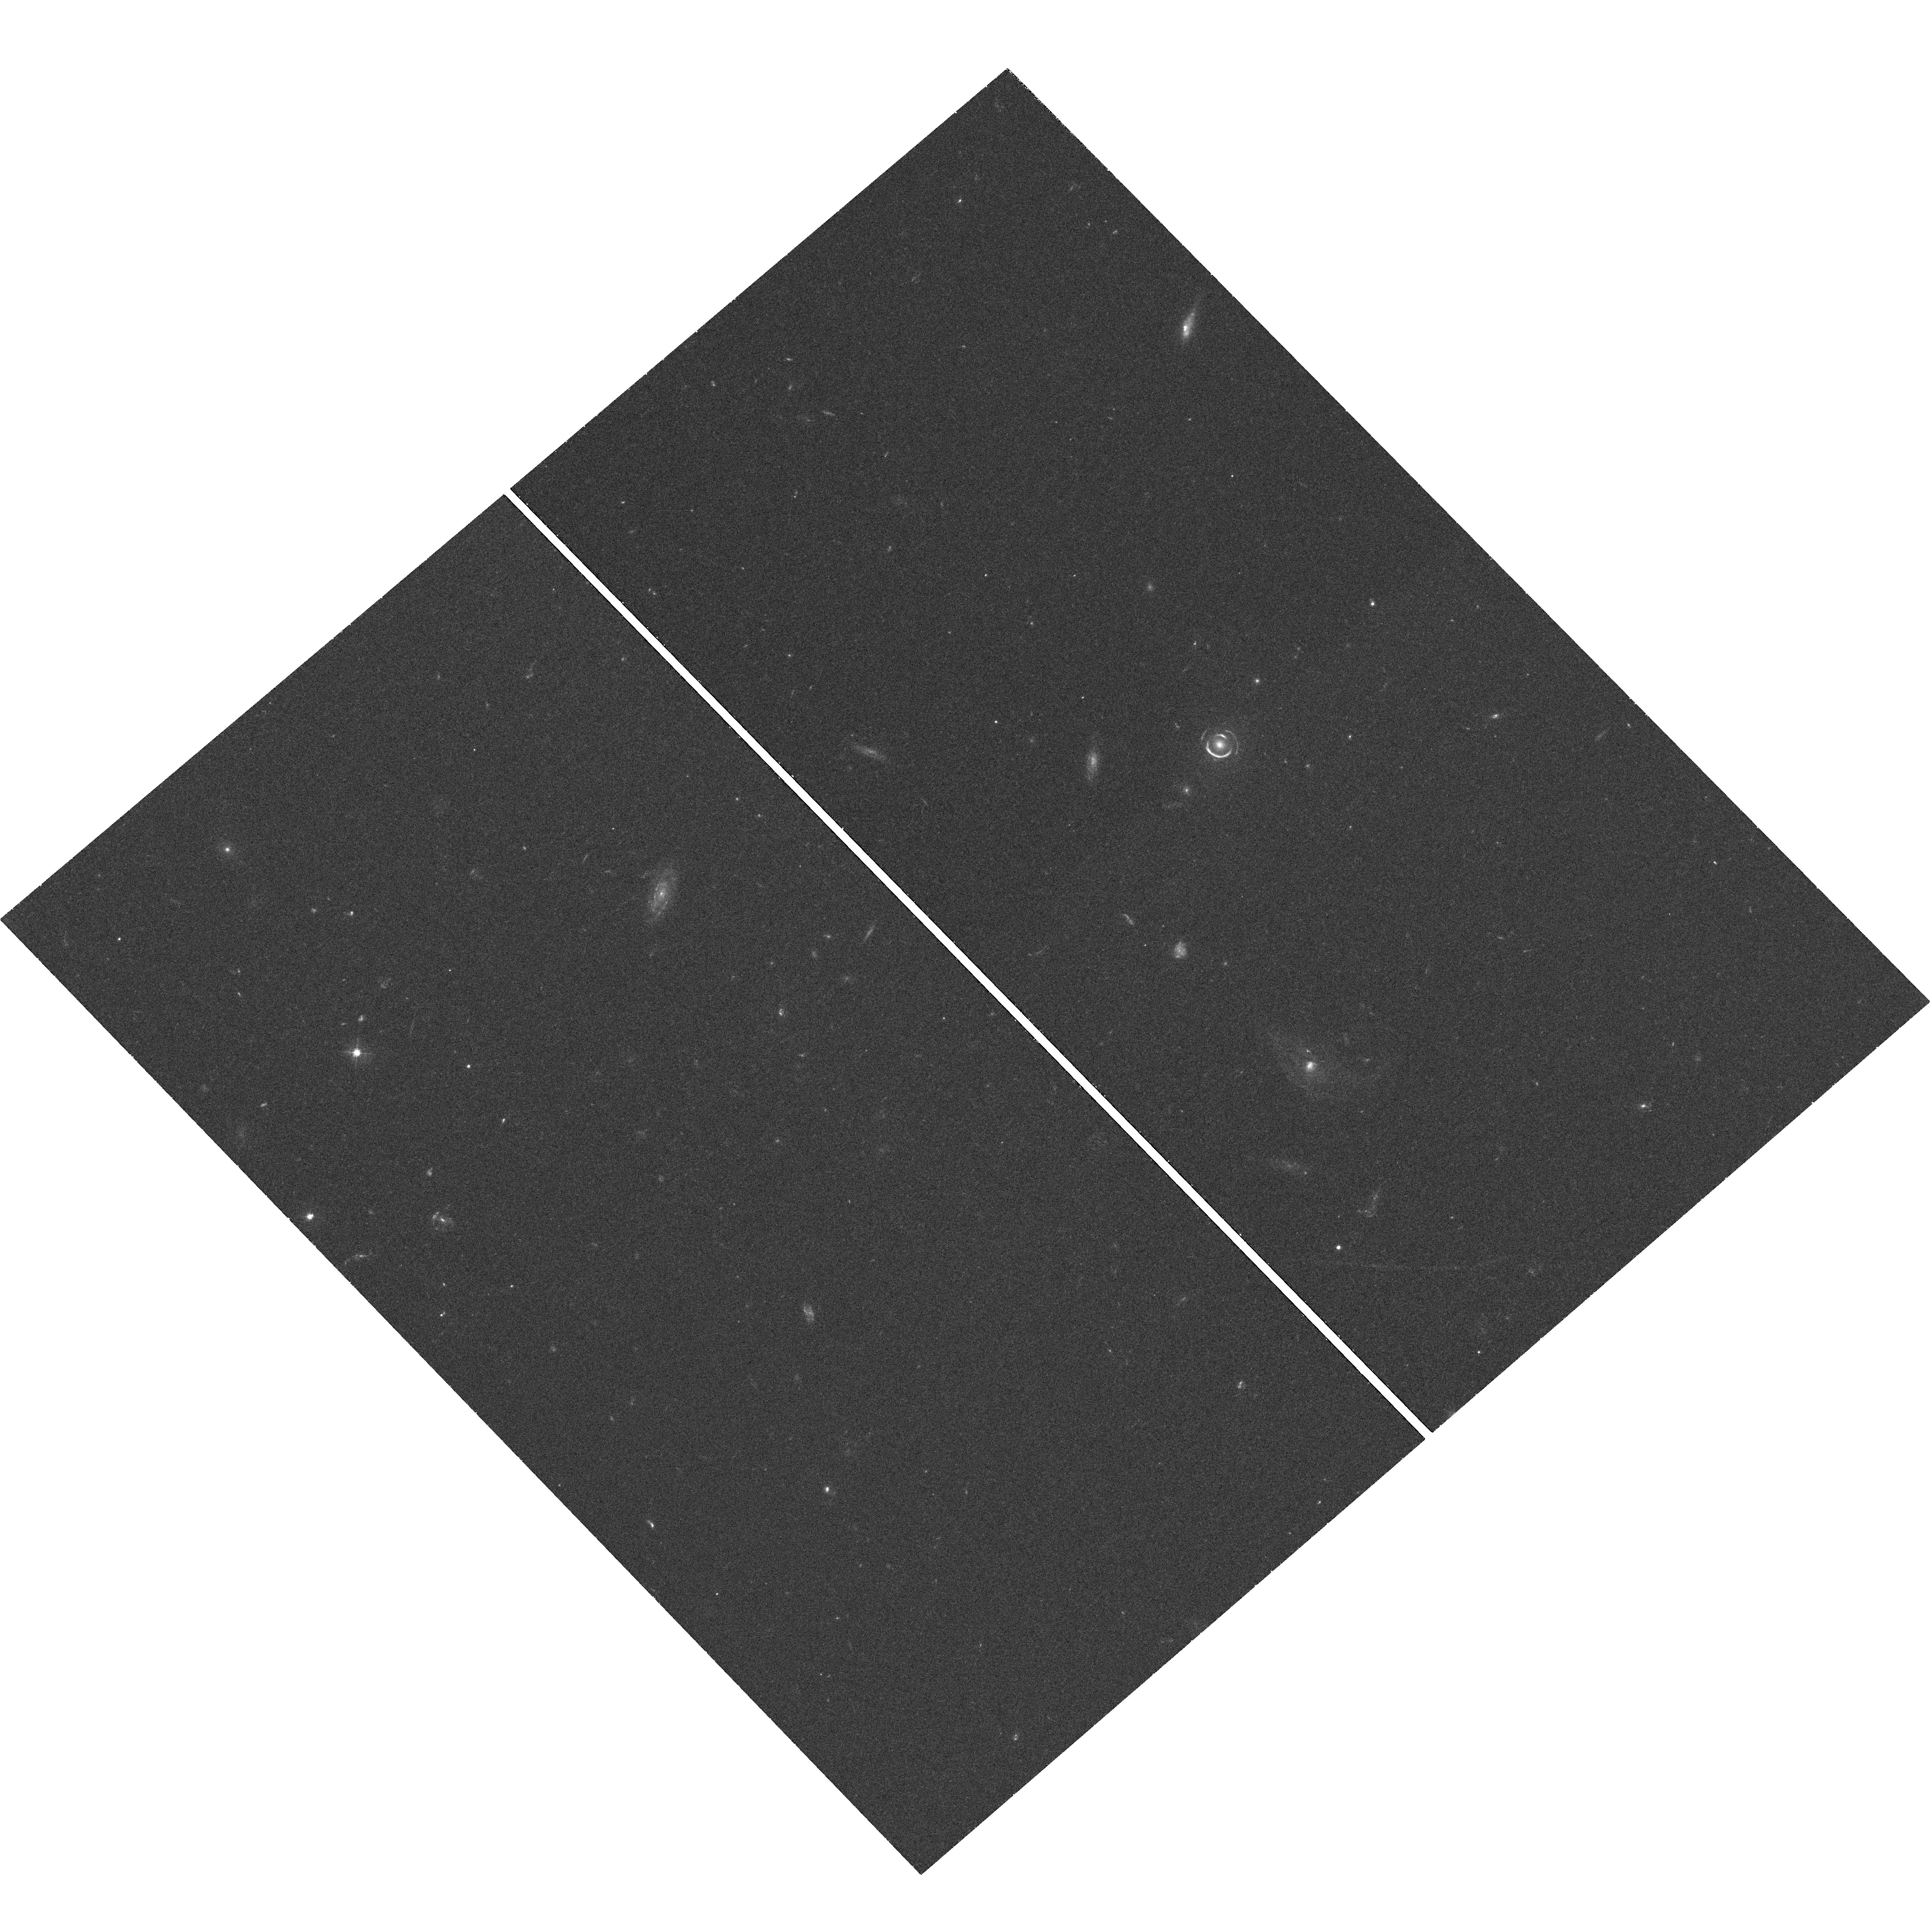
Target: SLACSJ0946+1006
Instrument: WFC3/UVIS
Filter: F438W
Exposure: 42 min
Observation ID: hst_11701_01_wfc3_uvis_f438w_ib1901

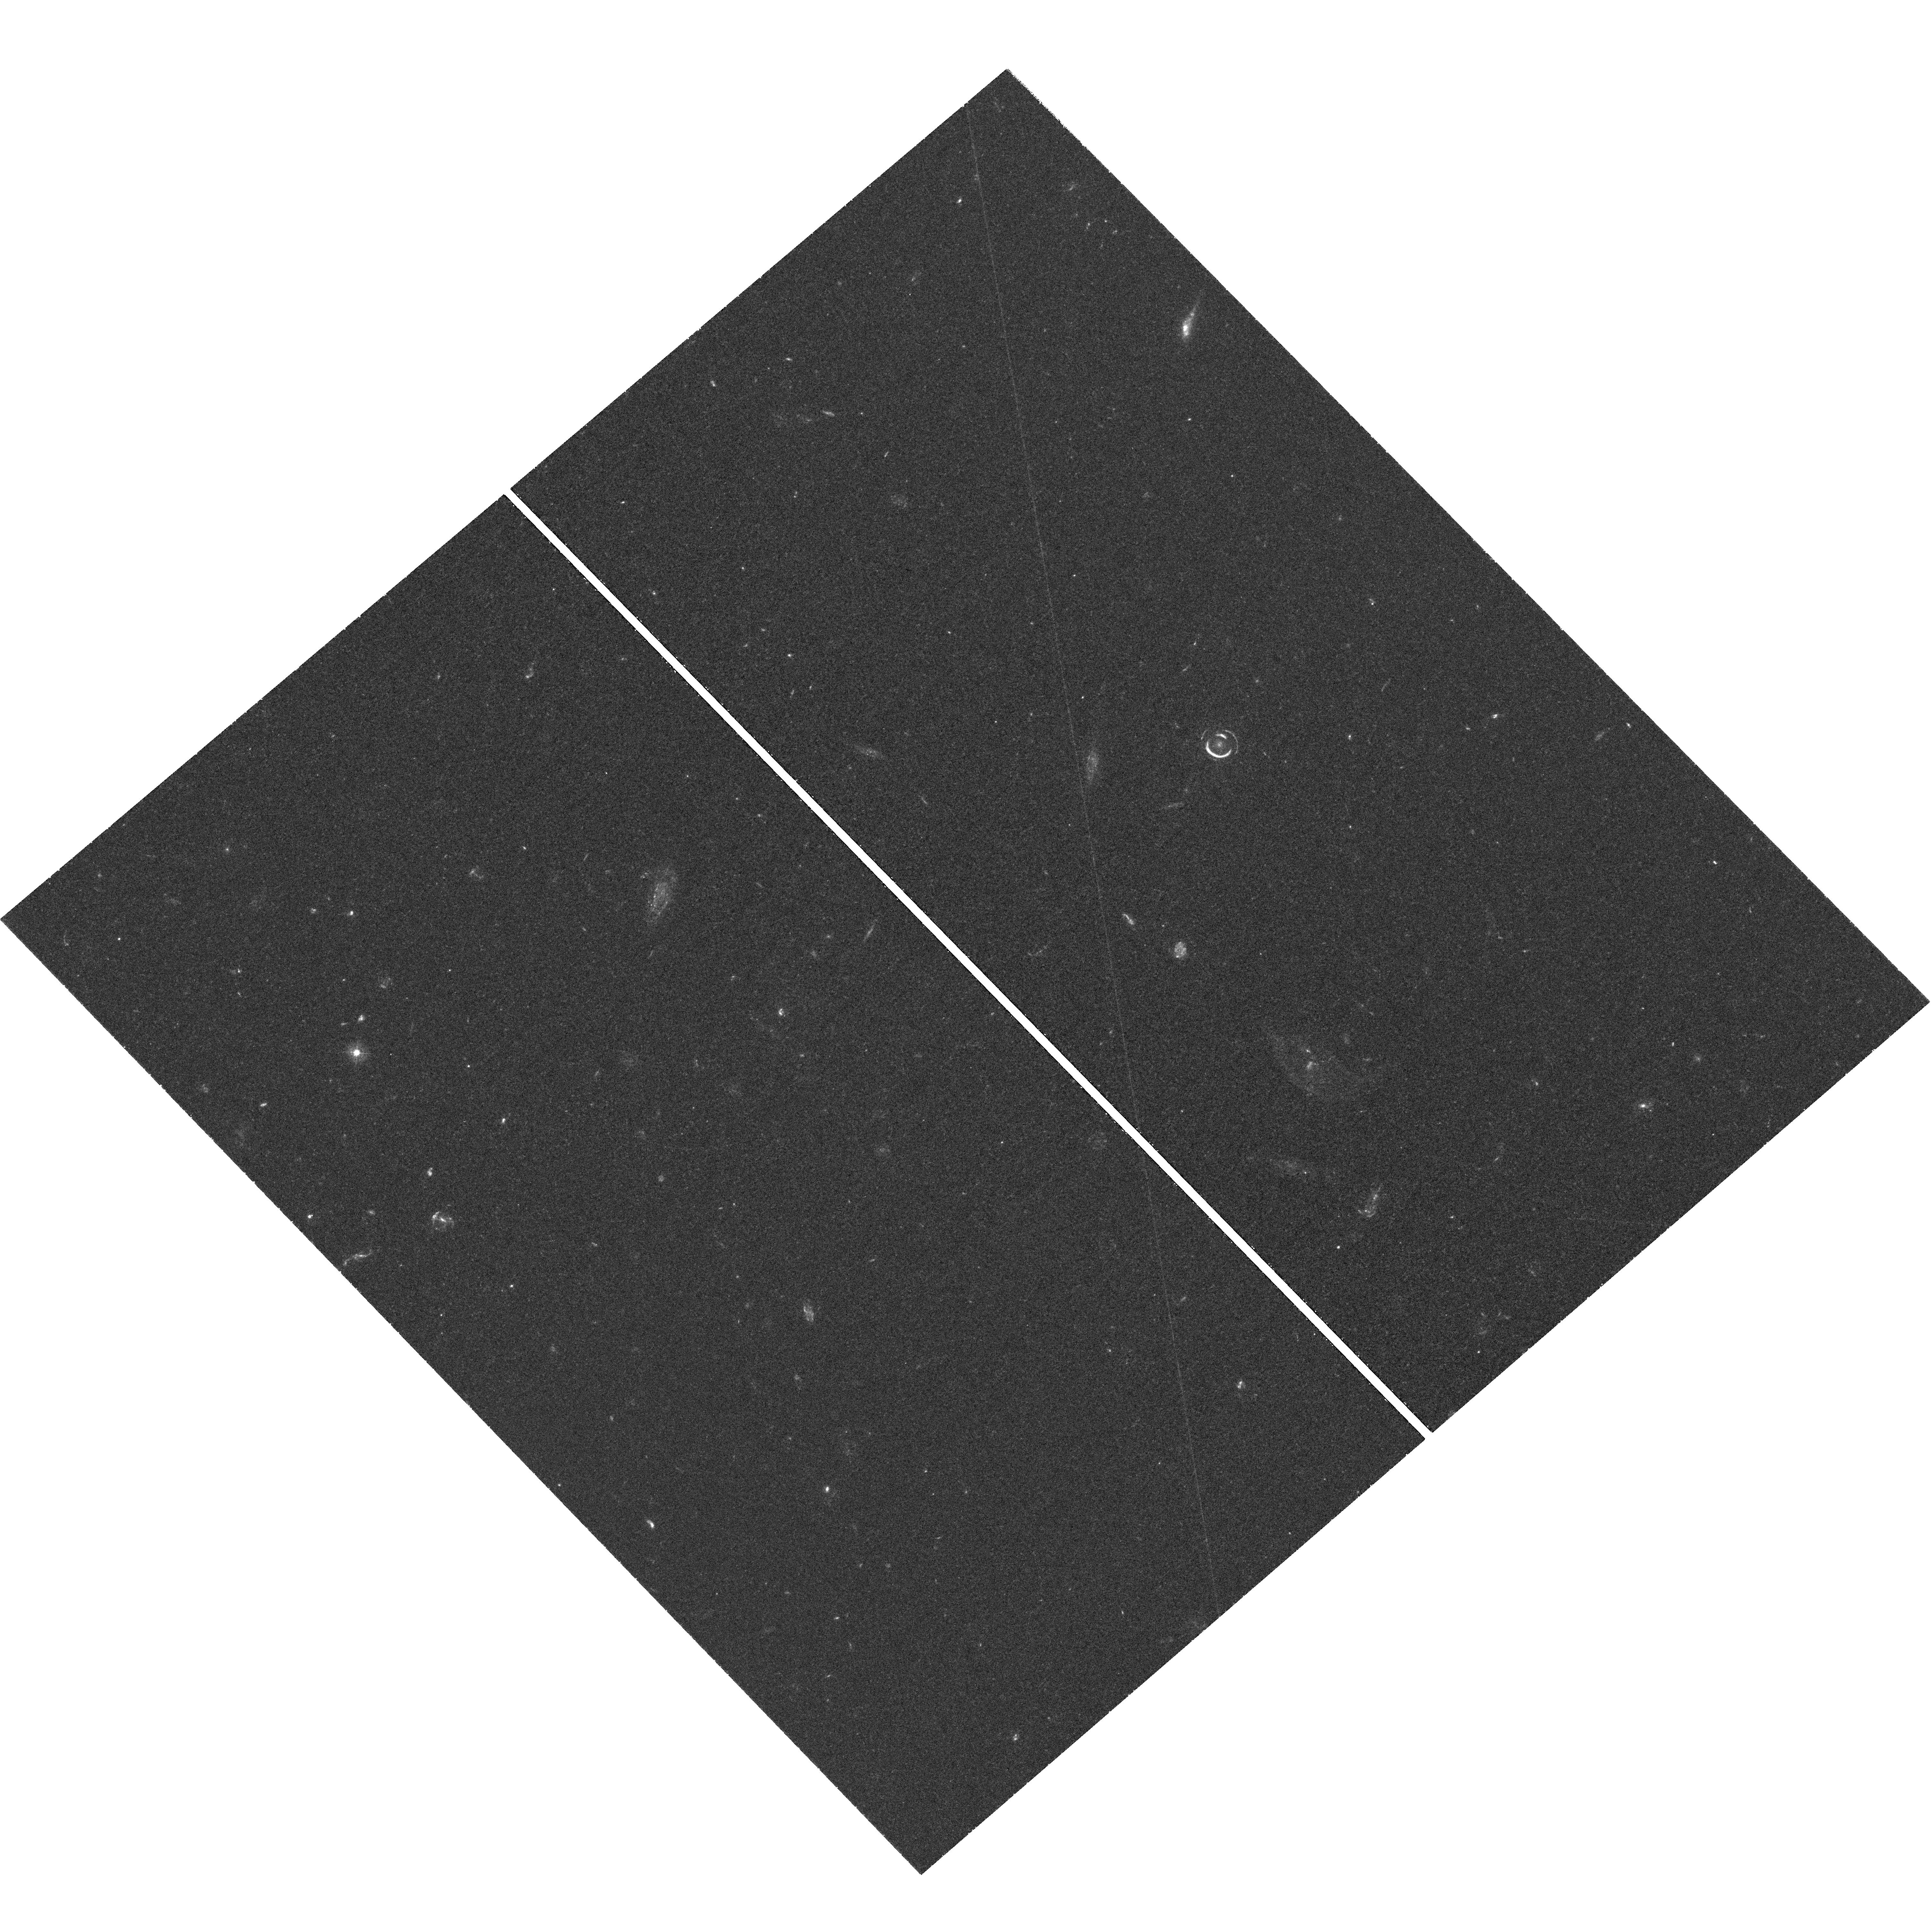
Target: SLACSJ0946+1006
Instrument: WFC3/UVIS
Filter: F336W
Exposure: 1.6 h
Observation ID: hst_11701_01_wfc3_uvis_f336w_ib1901

The jackpot in technicolor: photometric redshift and mass to light decomposition of a double Einstein Ring (PI: Treu, Tommaso L.)

The structure, formation and evolution of early-type galaxies is still largely an open problem in cosmology: how does the Universe evolve from large linear scales dominated by dark matter to the non-linear scales of galaxies, where baryons and dark matter both play important, interacting, roles? To understand the complex physical processes involved in their formation scenario, it is critically important to understand the relative distribution of luminous and dark matter at galactic scales. Over the last four years, using HST, the SLACS collaboration has discovered some 100 new gravitational lenses and developed a toolbox to tackle these issues by combining new non-parametric strong lensing techniques, stellar dynamics, and weak gravitational lensing. Among the 100 new lenses, we discovered the first double Einstein Ring, the so-called "jackpot". The presence of two rings at different radii provides qualitatively new insights into the distribution of luminous and dark matter at 10 kpc scales. Via a joint lensing and dynamical analysis, this system has the potential to deliver the most precise measurements on galactic scales of the inner slope of dark matter halos, of the total mass profile, and of the stellar mass to light ratio. Unfortunately, the precision is currently limited by the lack of a redshift for the outer ring, in spite of ultradeep spectroscopy at the 10m Keck Telescope. We propose to otbain F336W and F438W WFC3 images of the system, which in combination with our existing F606W, F814W and F160W images will allow us to obtain a photo-z for the outer ring, precise enough to fully realize the potential of this system. The multicolor HST images will also be used to derive a stellar mass-to-light and constrain the initial mass function by comparison with the lens and dynamical measurement.